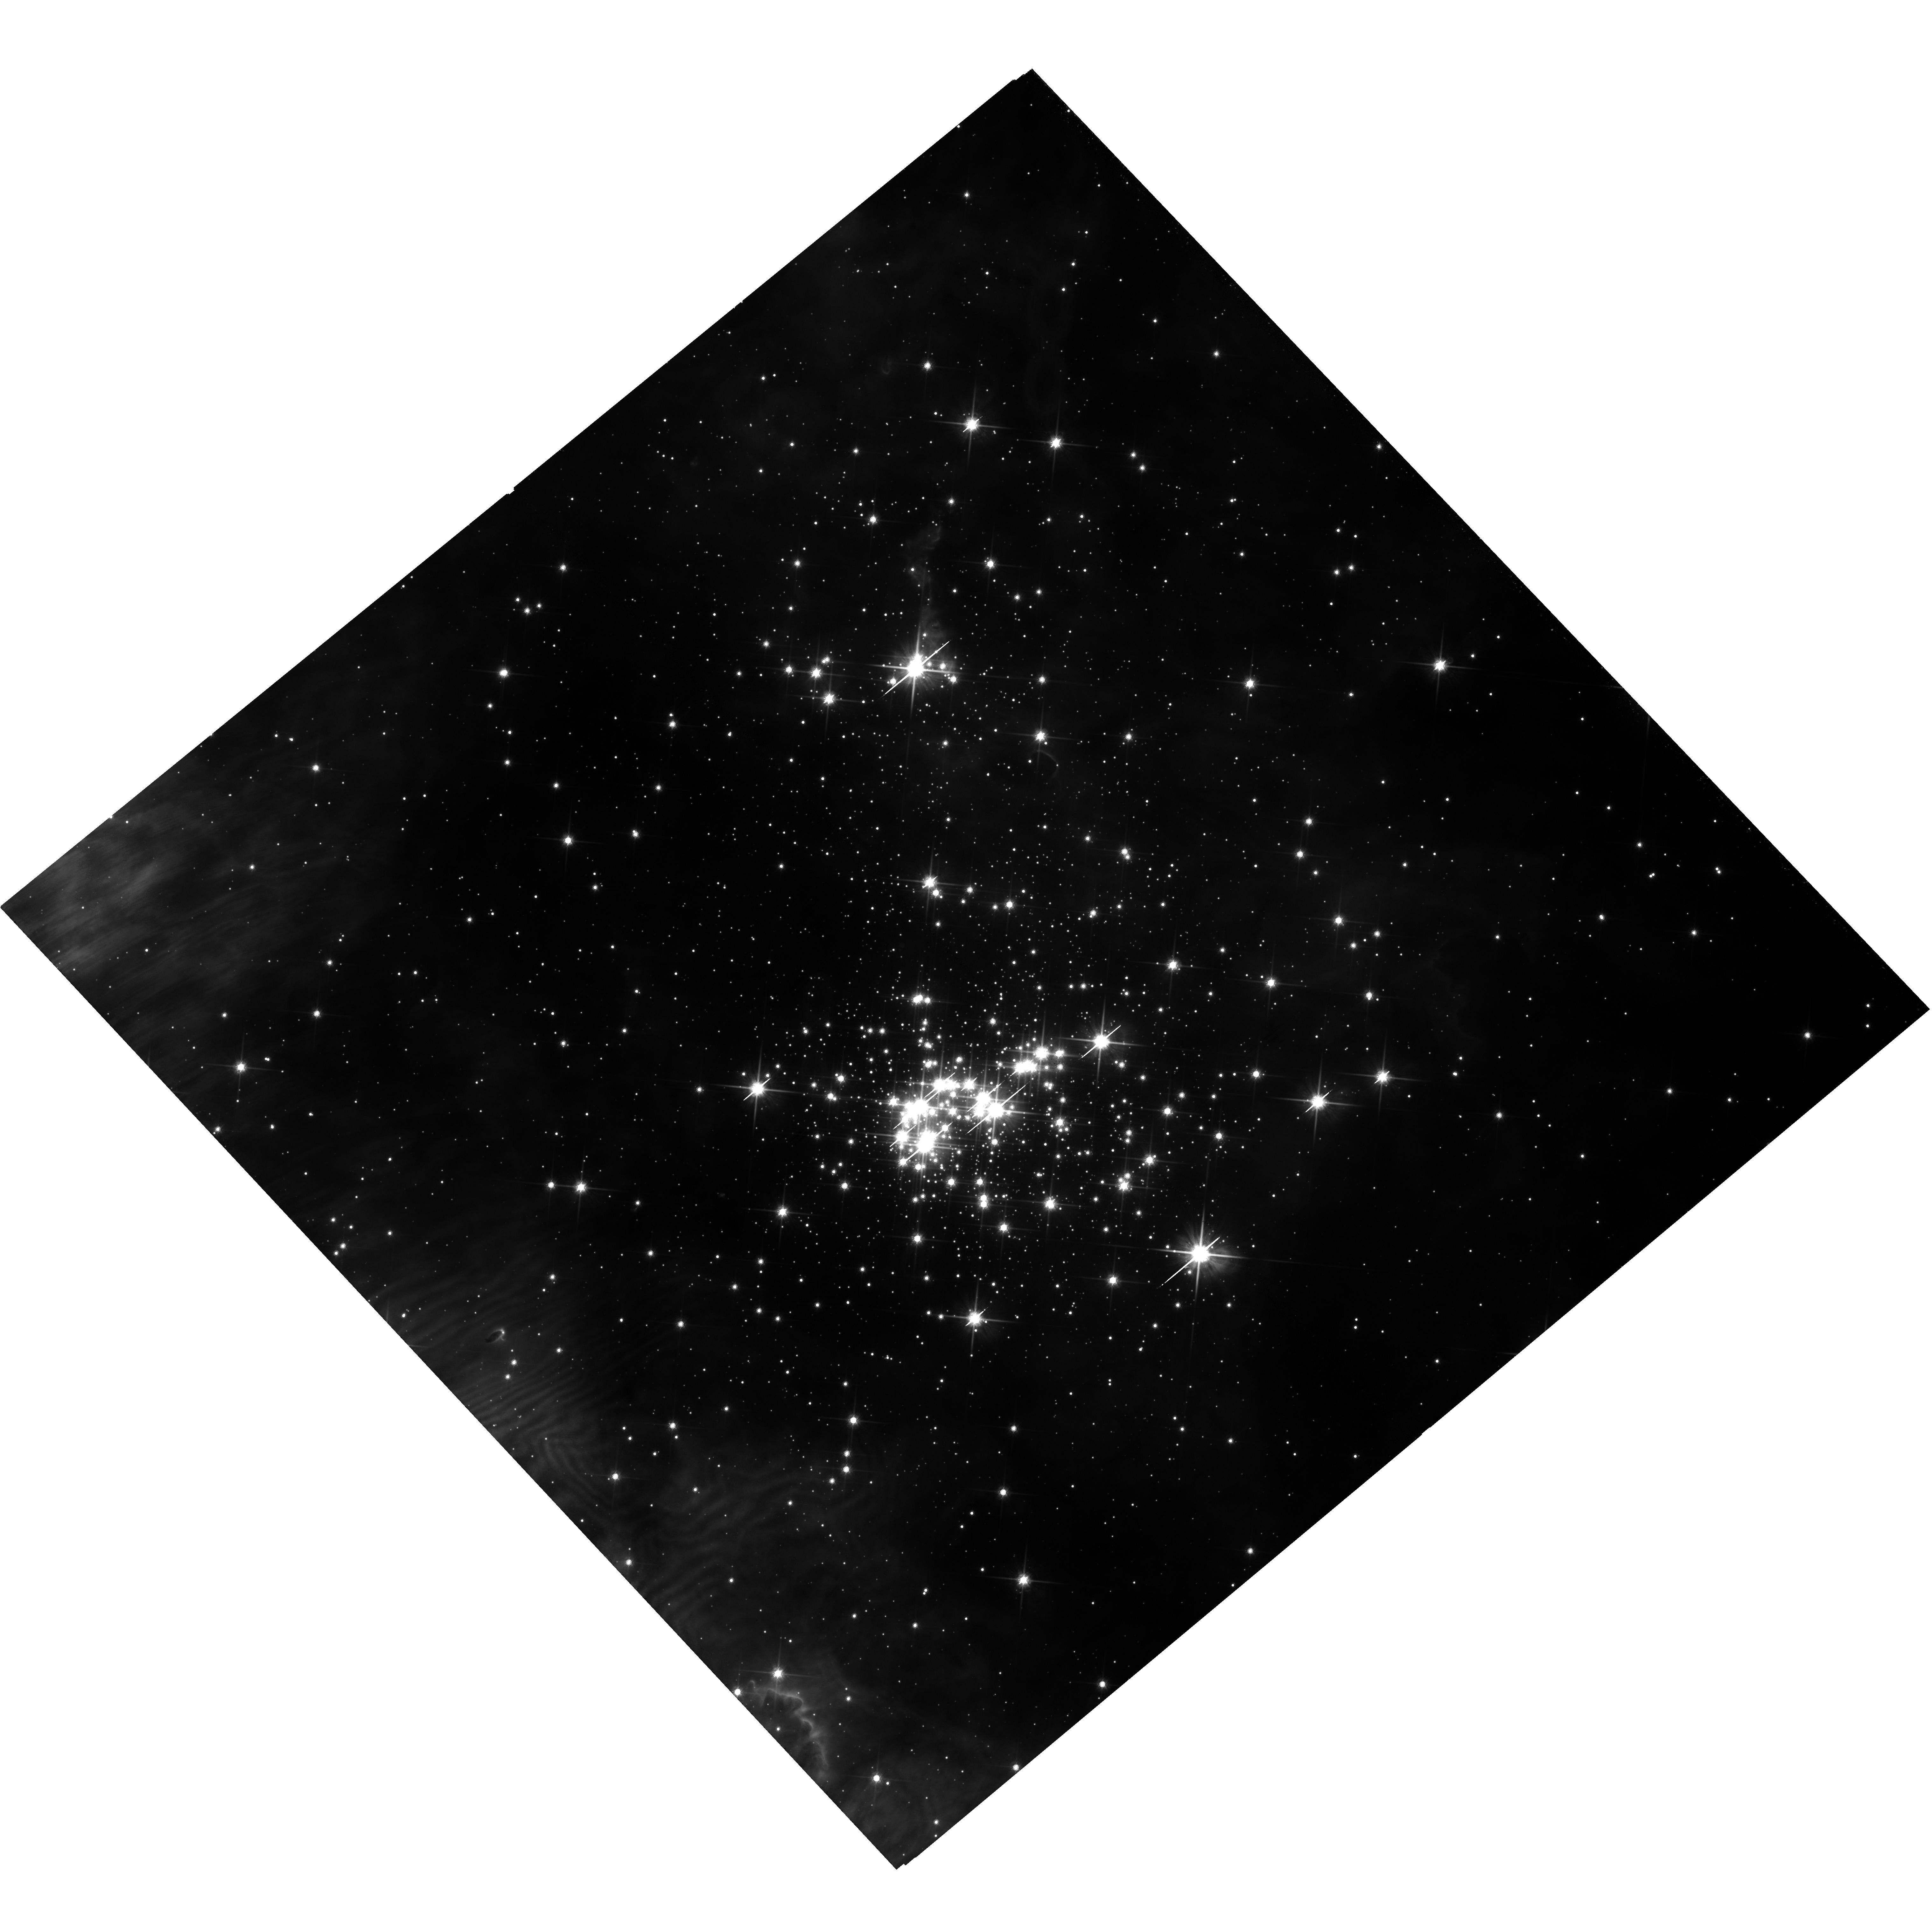
Target: CL-WESTERLUND-2. Instrument: WFC3/UVIS. Filter: F814W. Exposure: 35 min. Observation ID: hst_15514_05_wfc3_uvis_f814w_idvn05

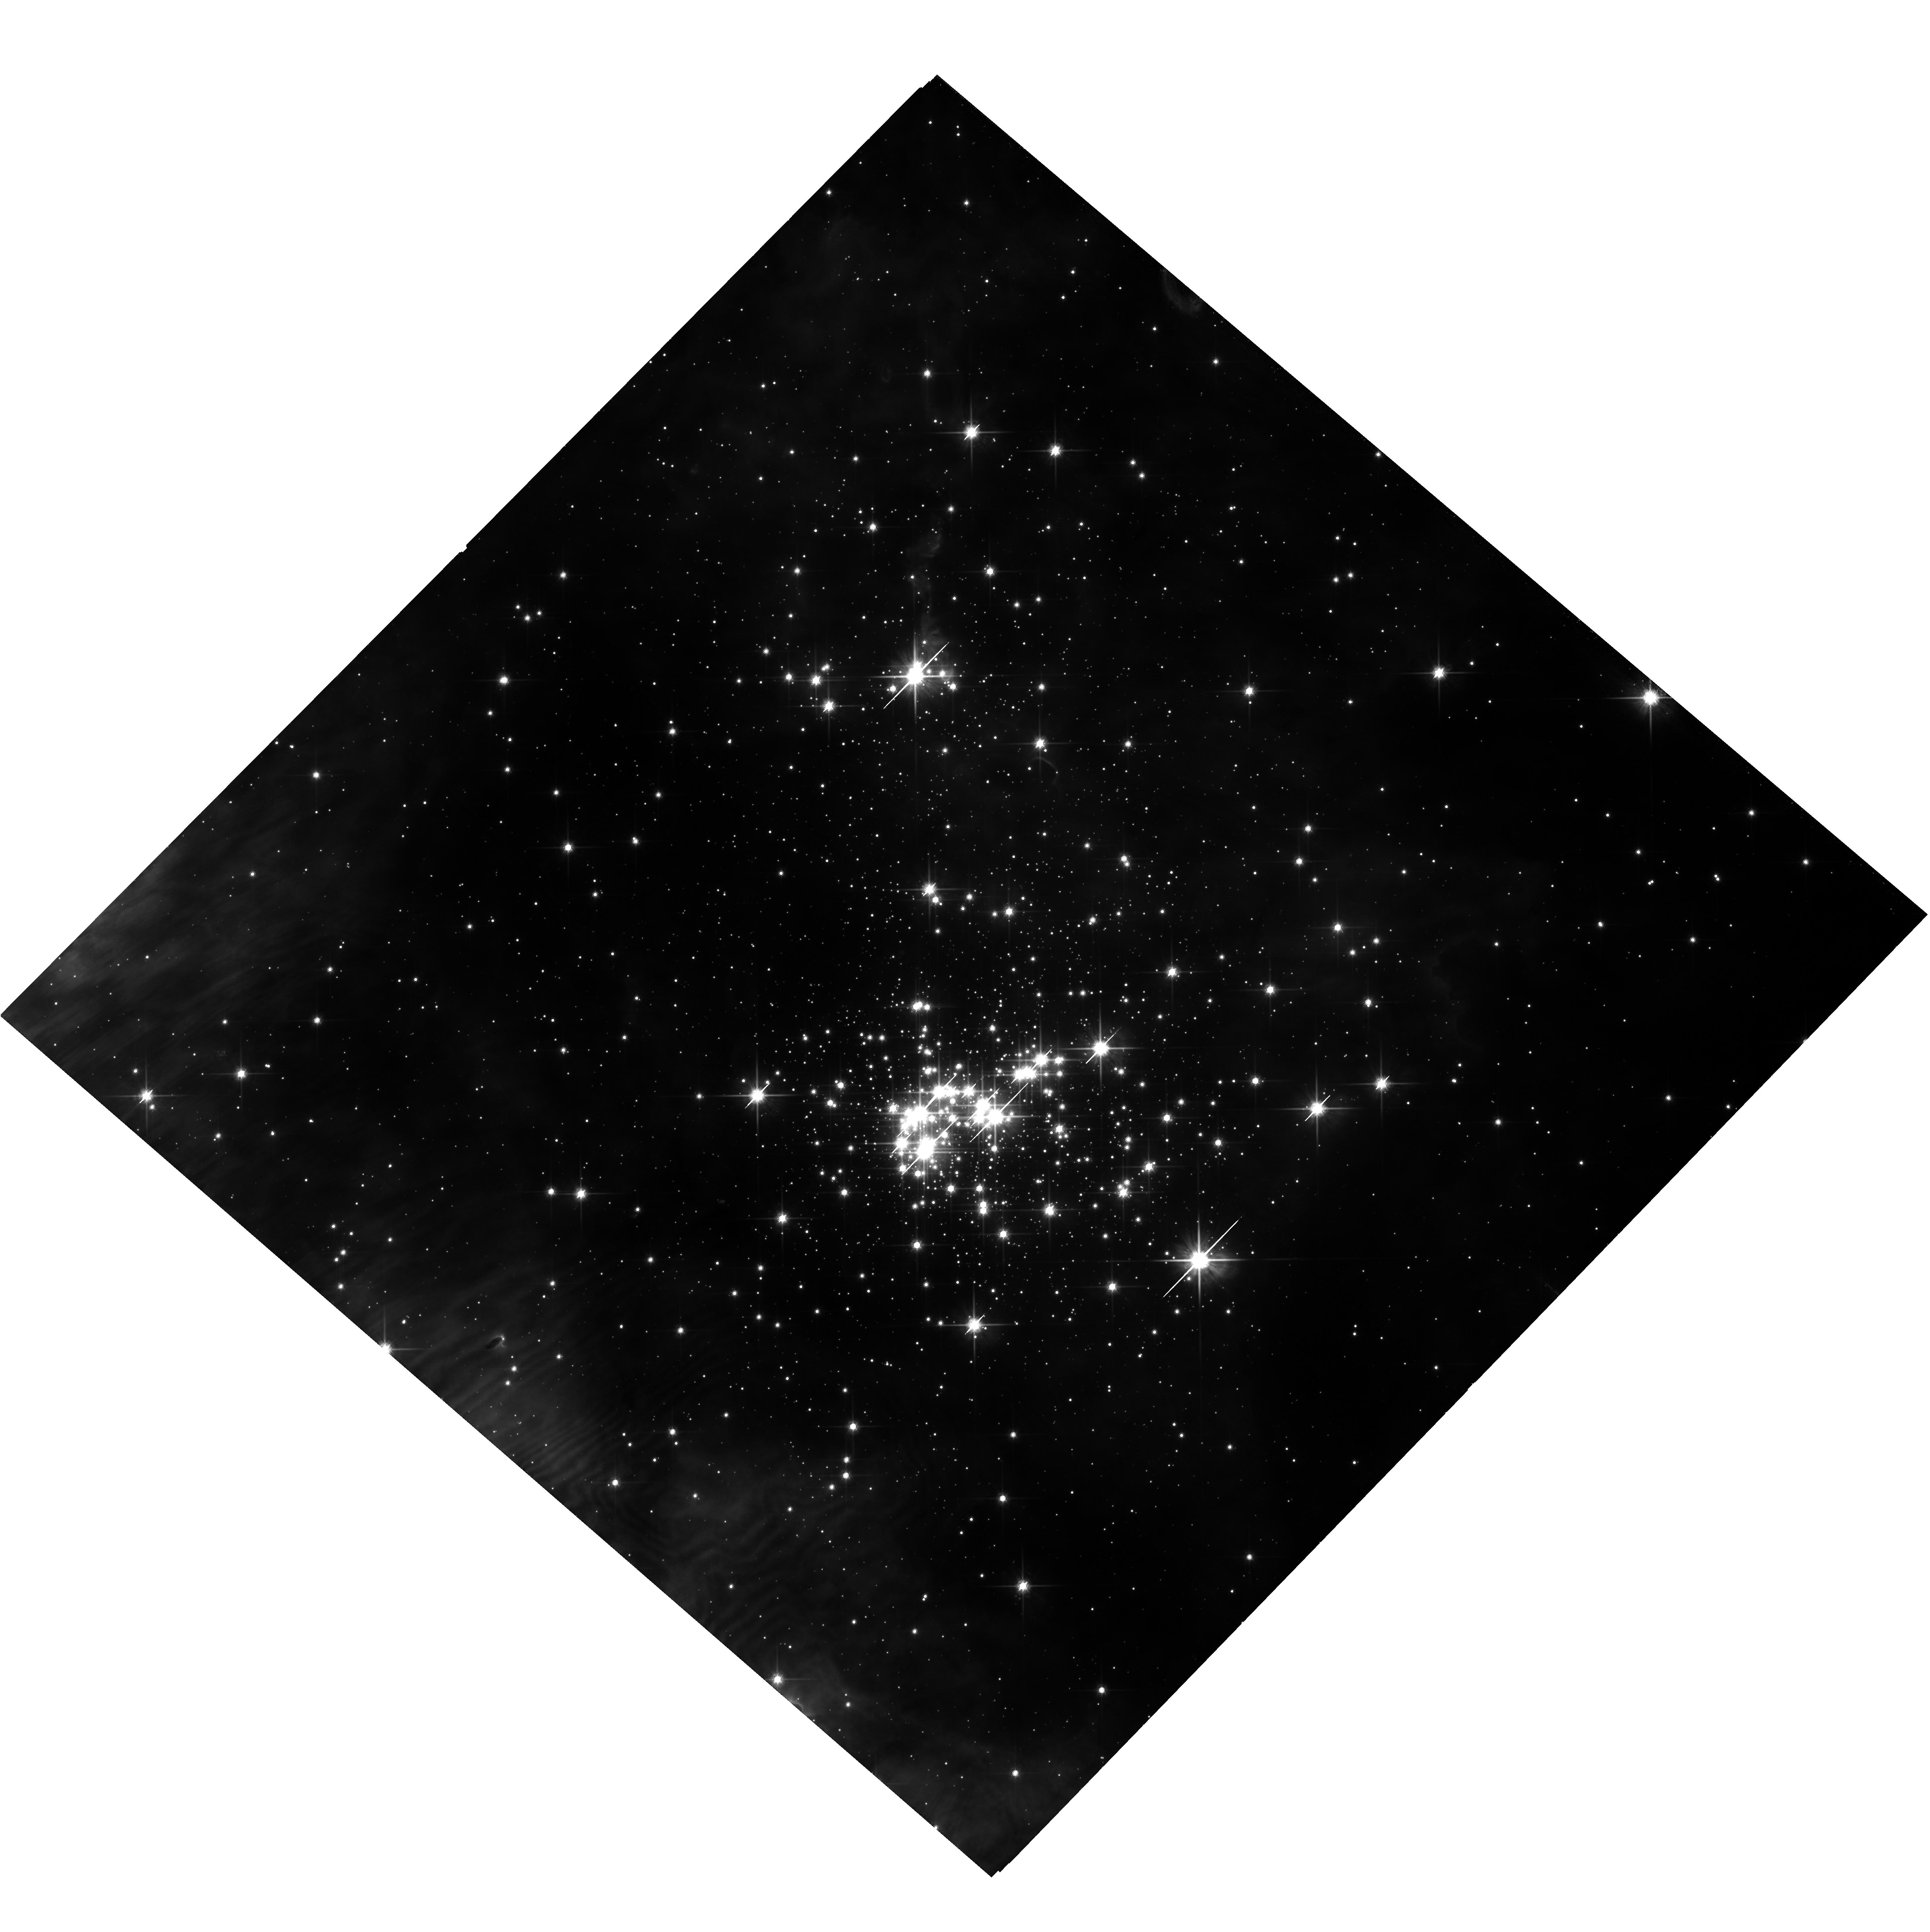
Target: CL-WESTERLUND-2. Instrument: WFC3/UVIS. Filter: F814W. Exposure: 35 min. Observation ID: hst_15514_06_wfc3_uvis_f814w_idvn06

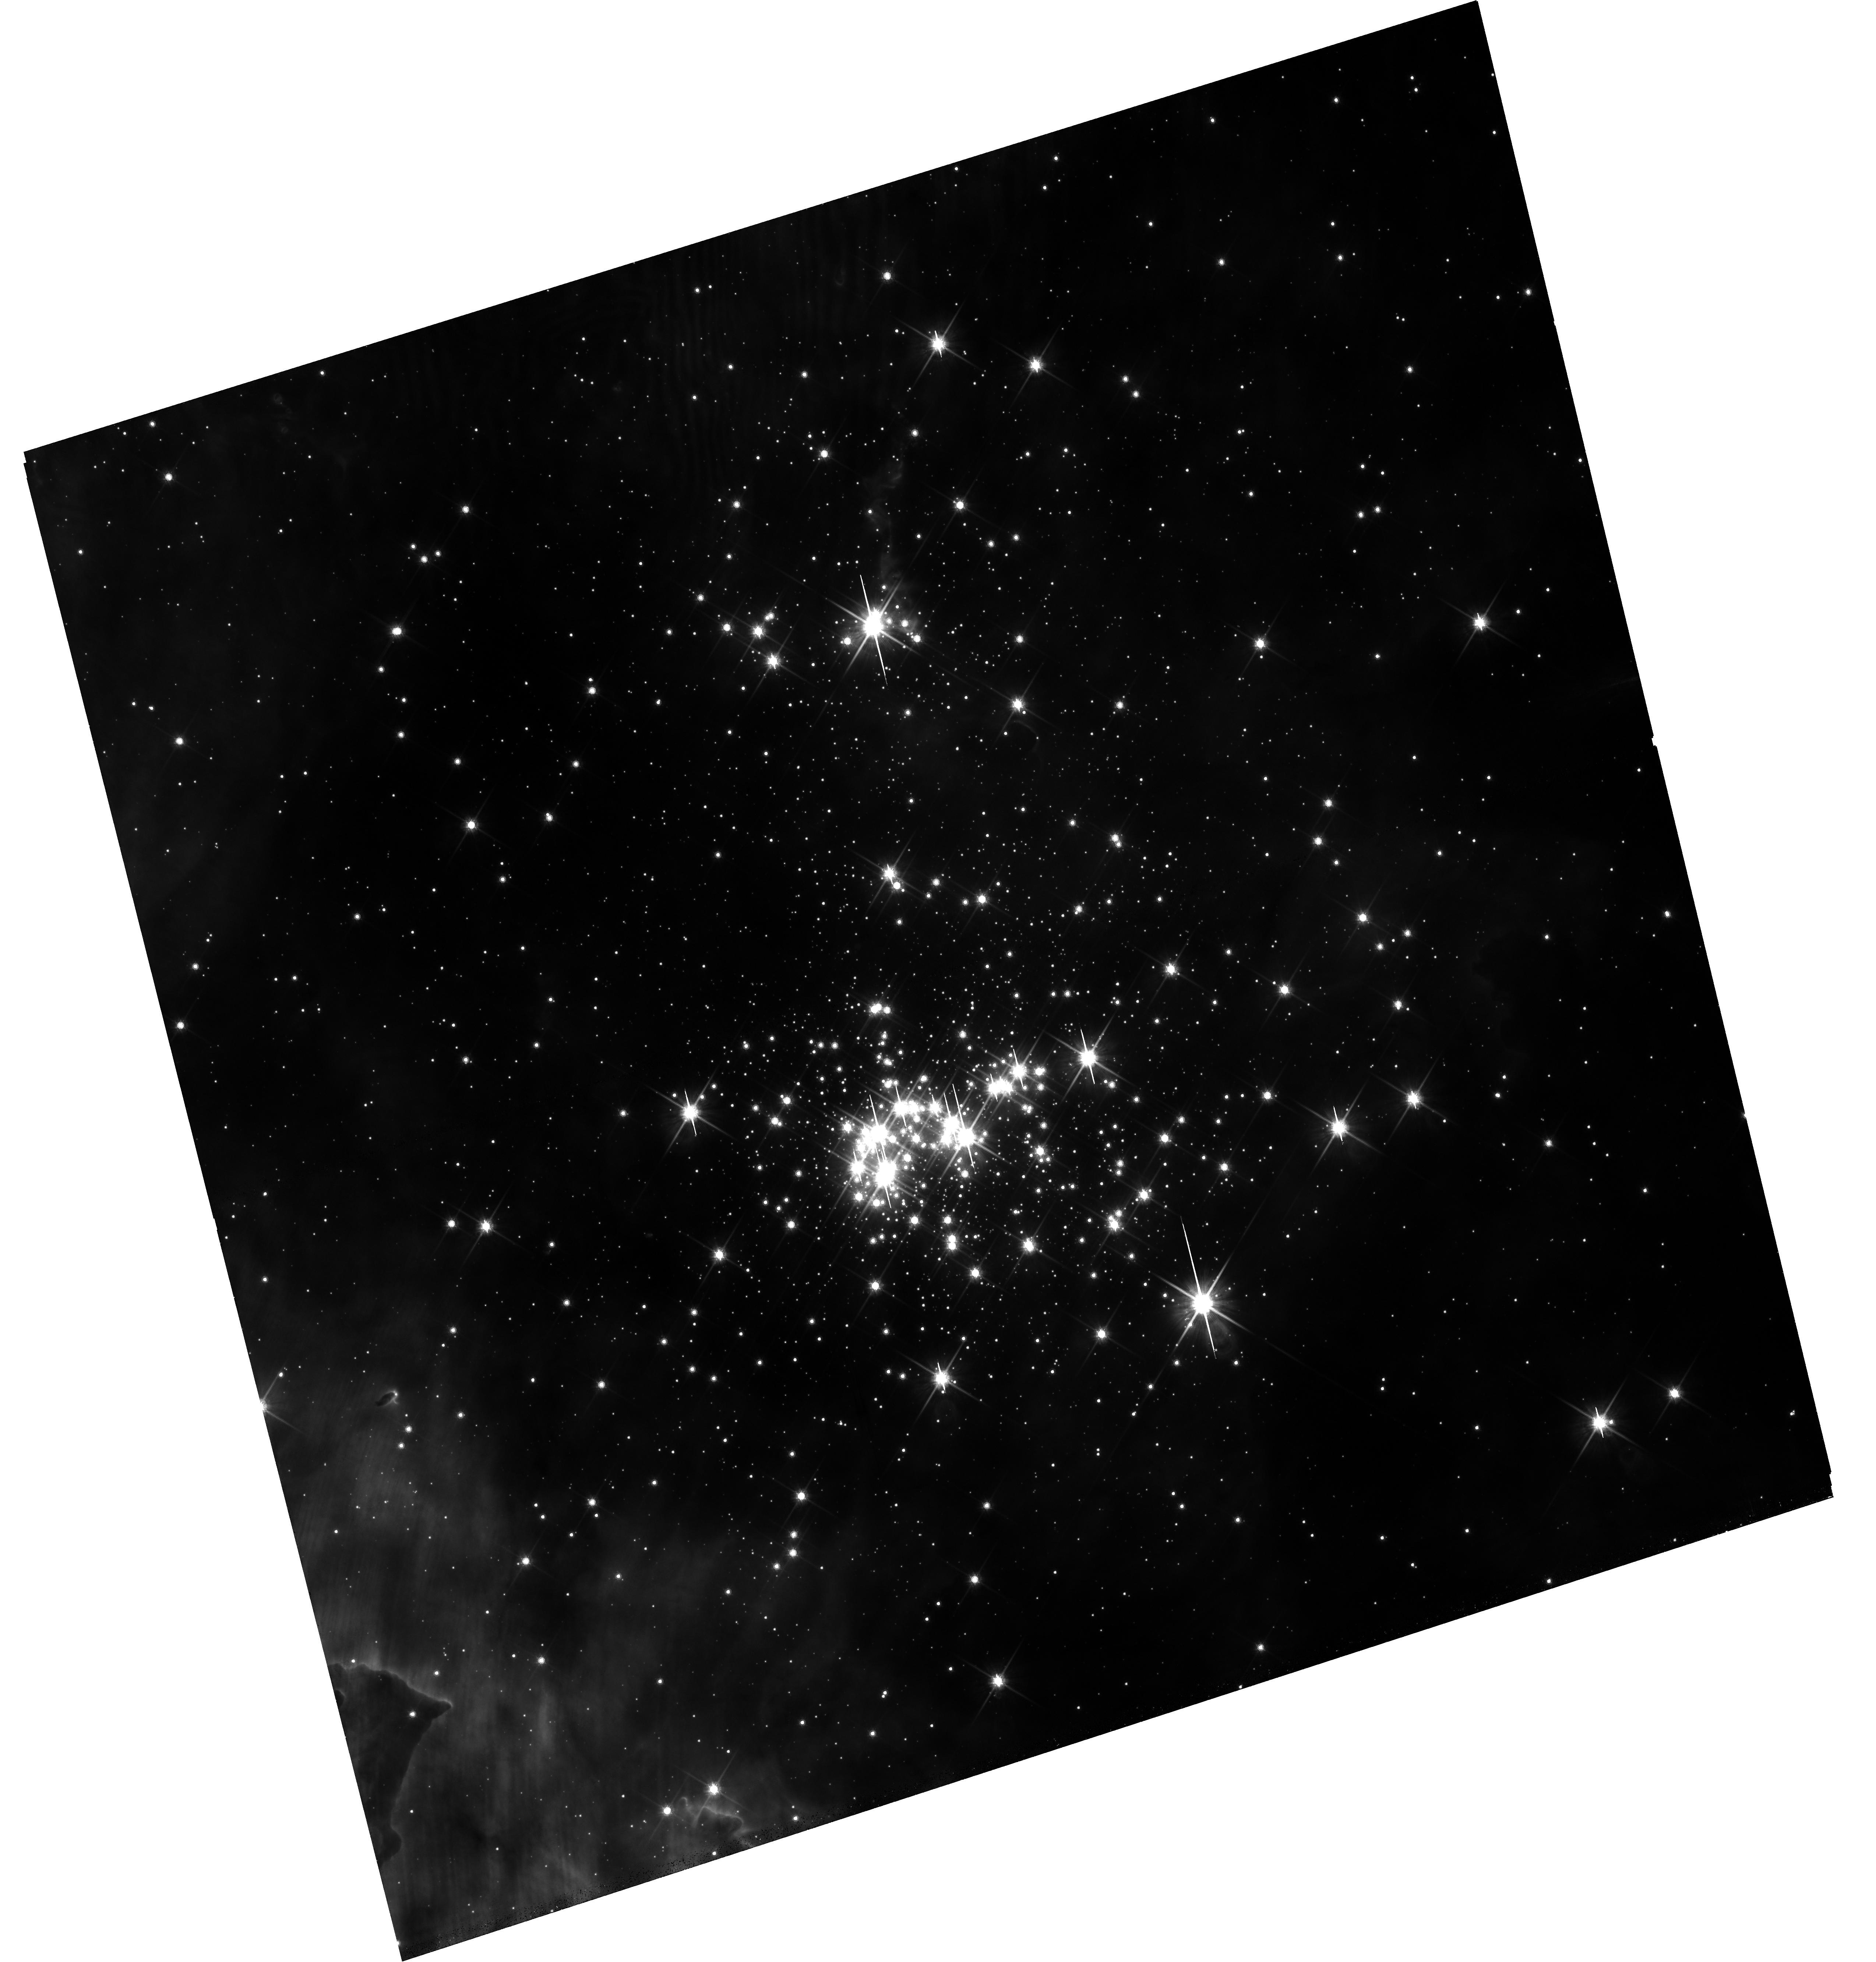
Target: CL-WESTERLUND-2. Instrument: WFC3/UVIS. Filter: F814W. Exposure: 35 min. Observation ID: hst_15514_01_wfc3_uvis_f814w_idvn01

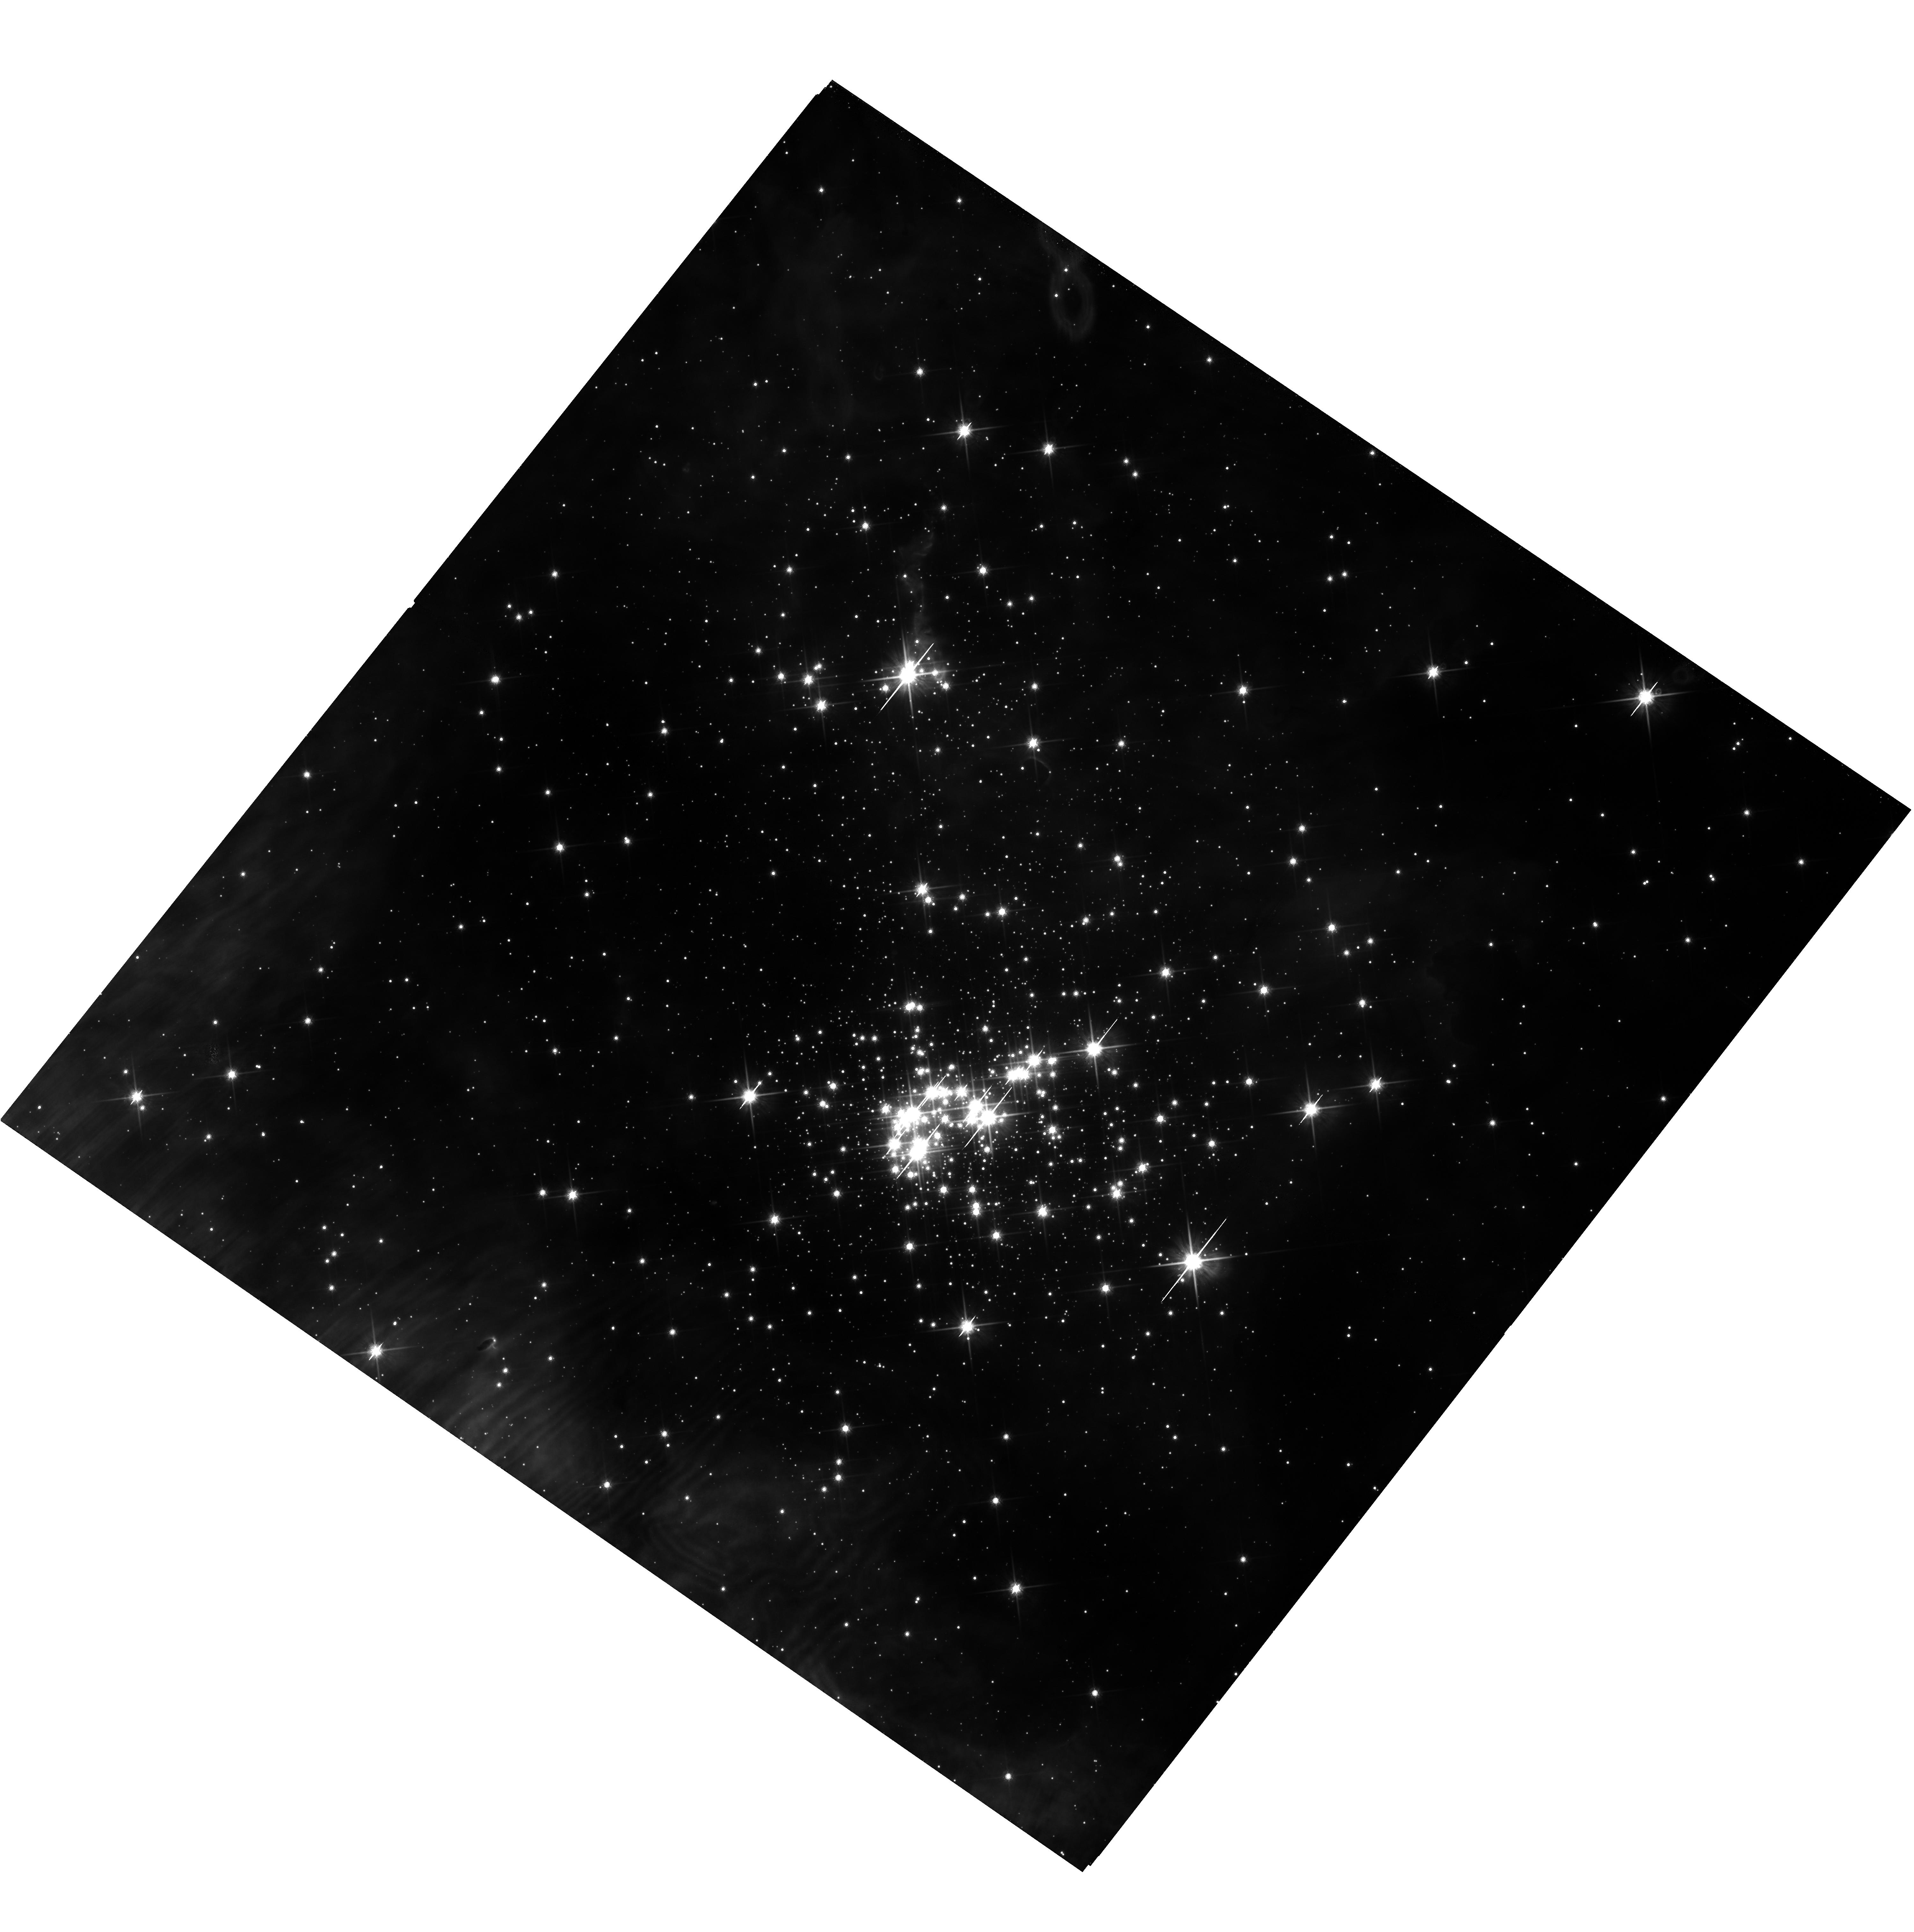
Target: CL-WESTERLUND-2. Instrument: WFC3/UVIS. Filter: F814W. Exposure: 35 min. Observation ID: hst_15514_07_wfc3_uvis_f814w_idvn07

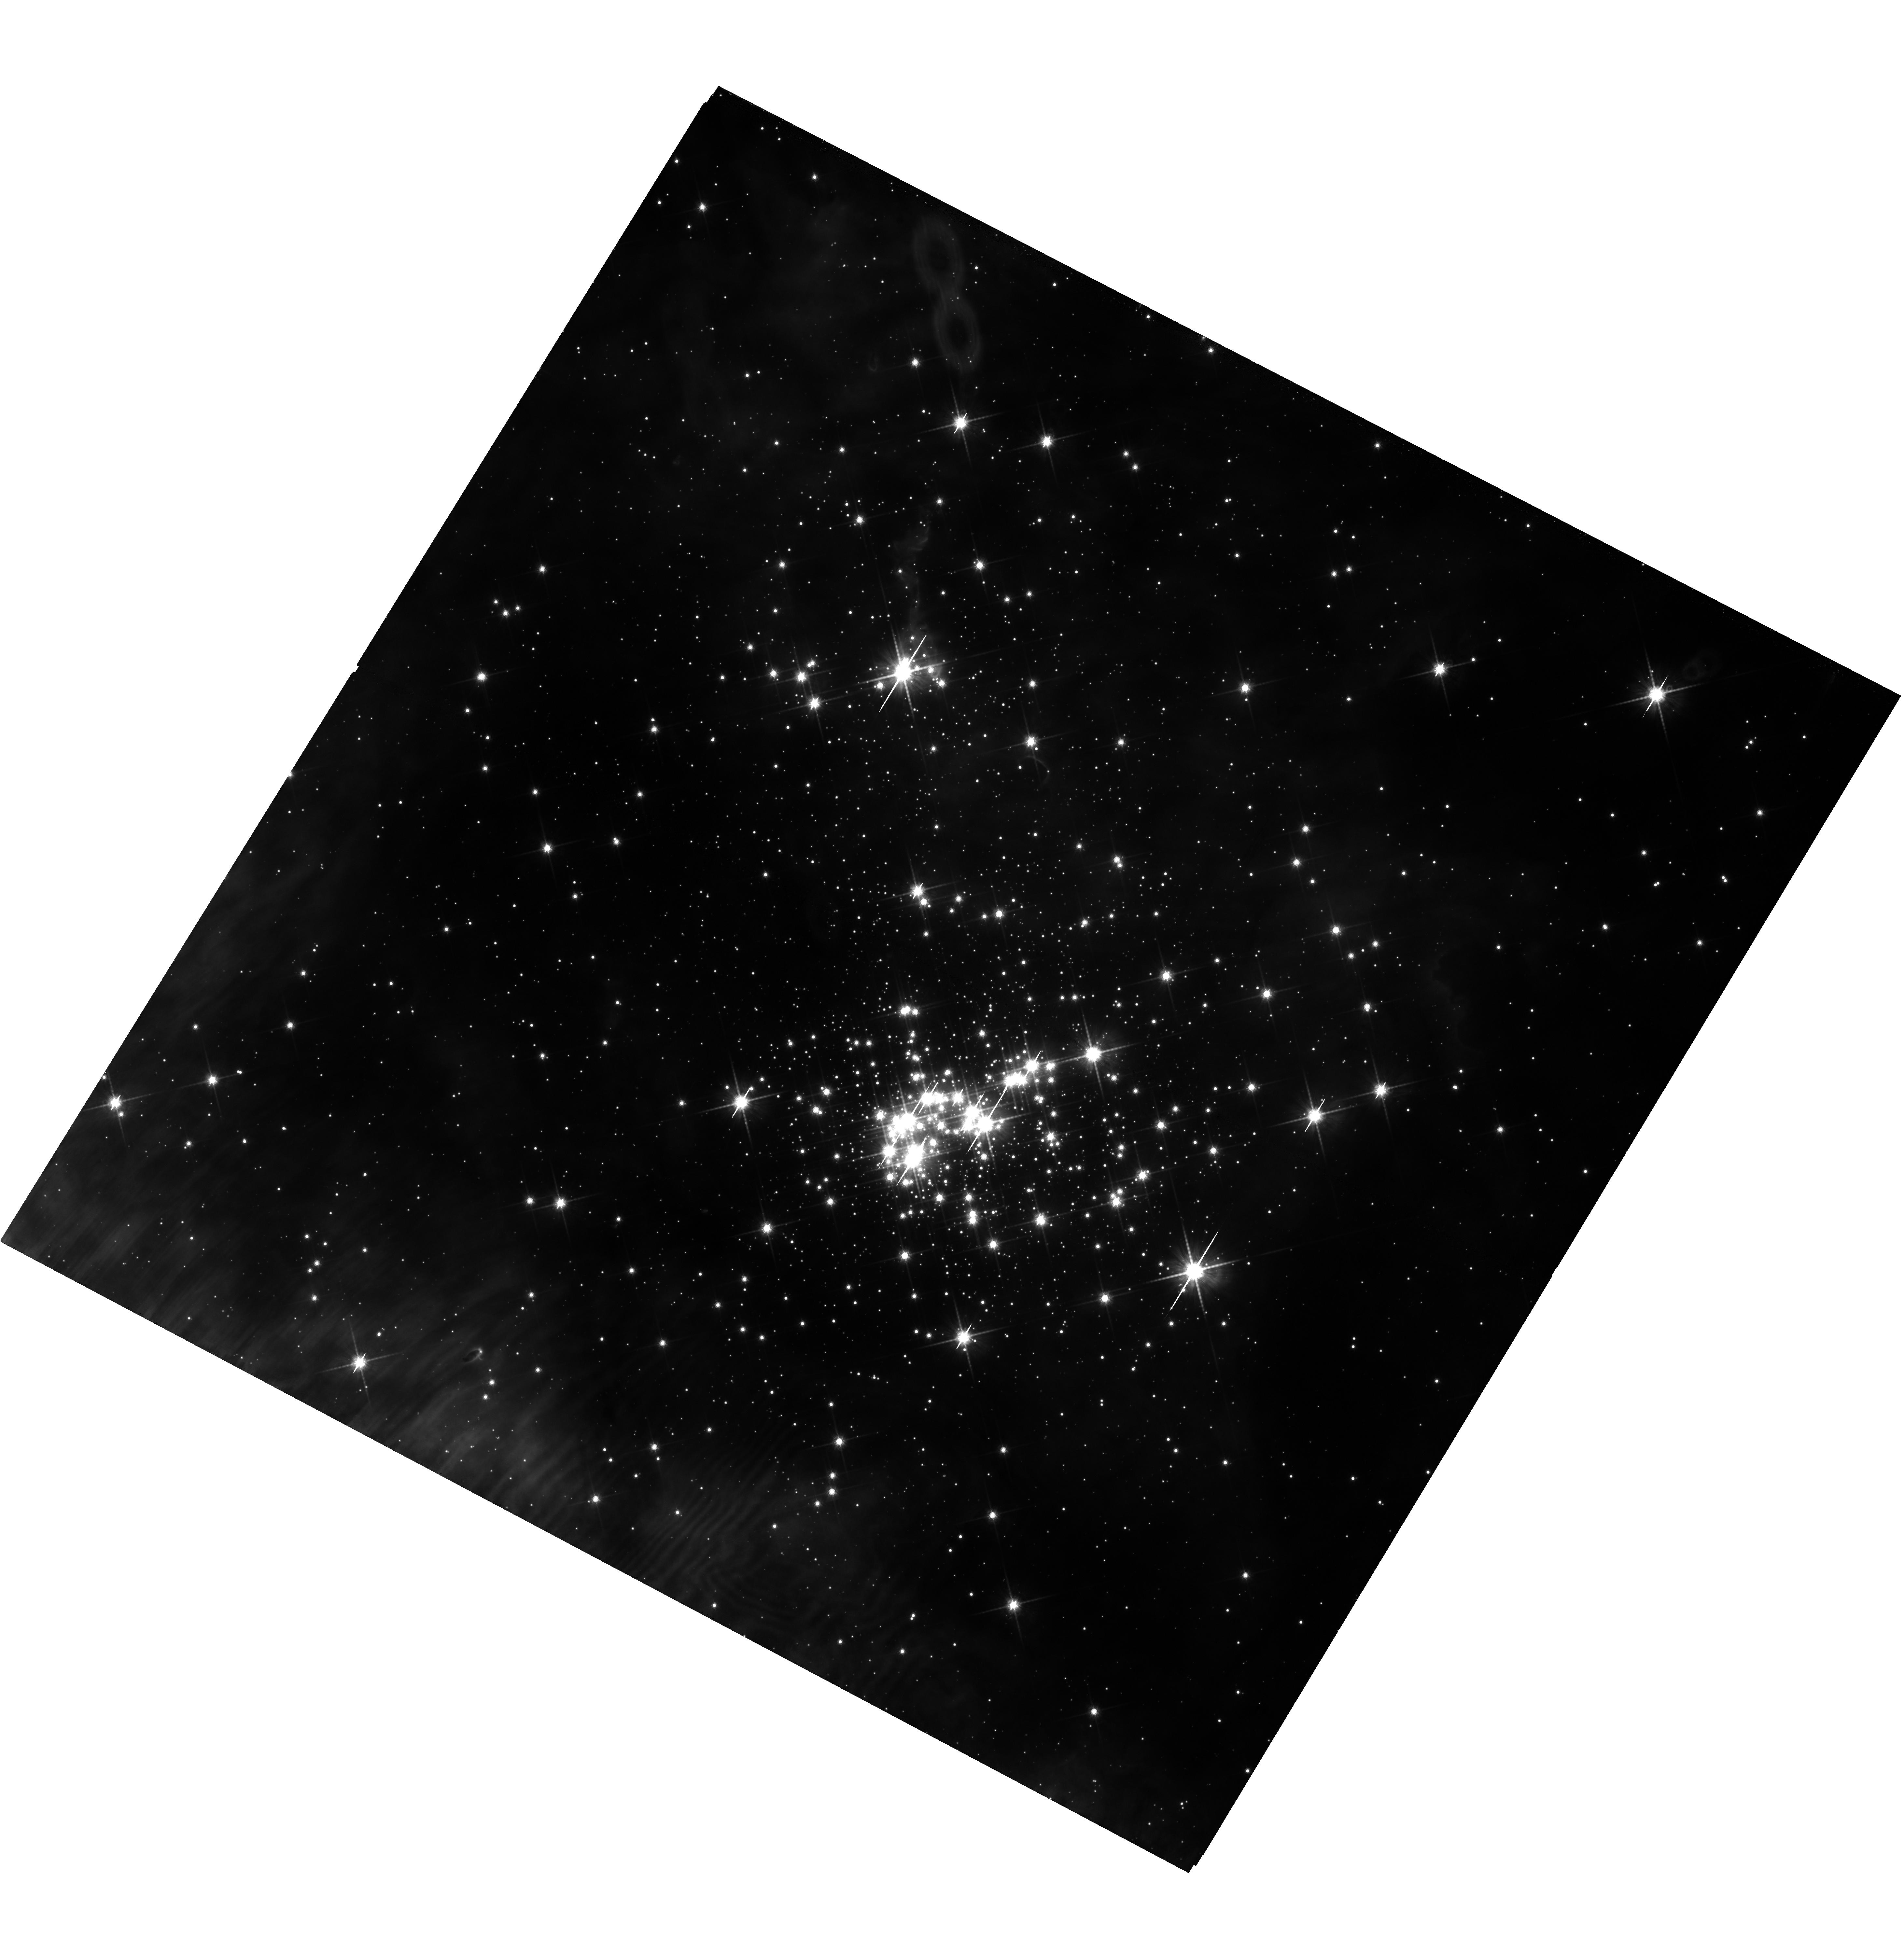
Target: CL-WESTERLUND-2. Instrument: WFC3/UVIS. Filter: F814W. Exposure: 35 min. Observation ID: hst_15514_08_wfc3_uvis_f814w_idvn08

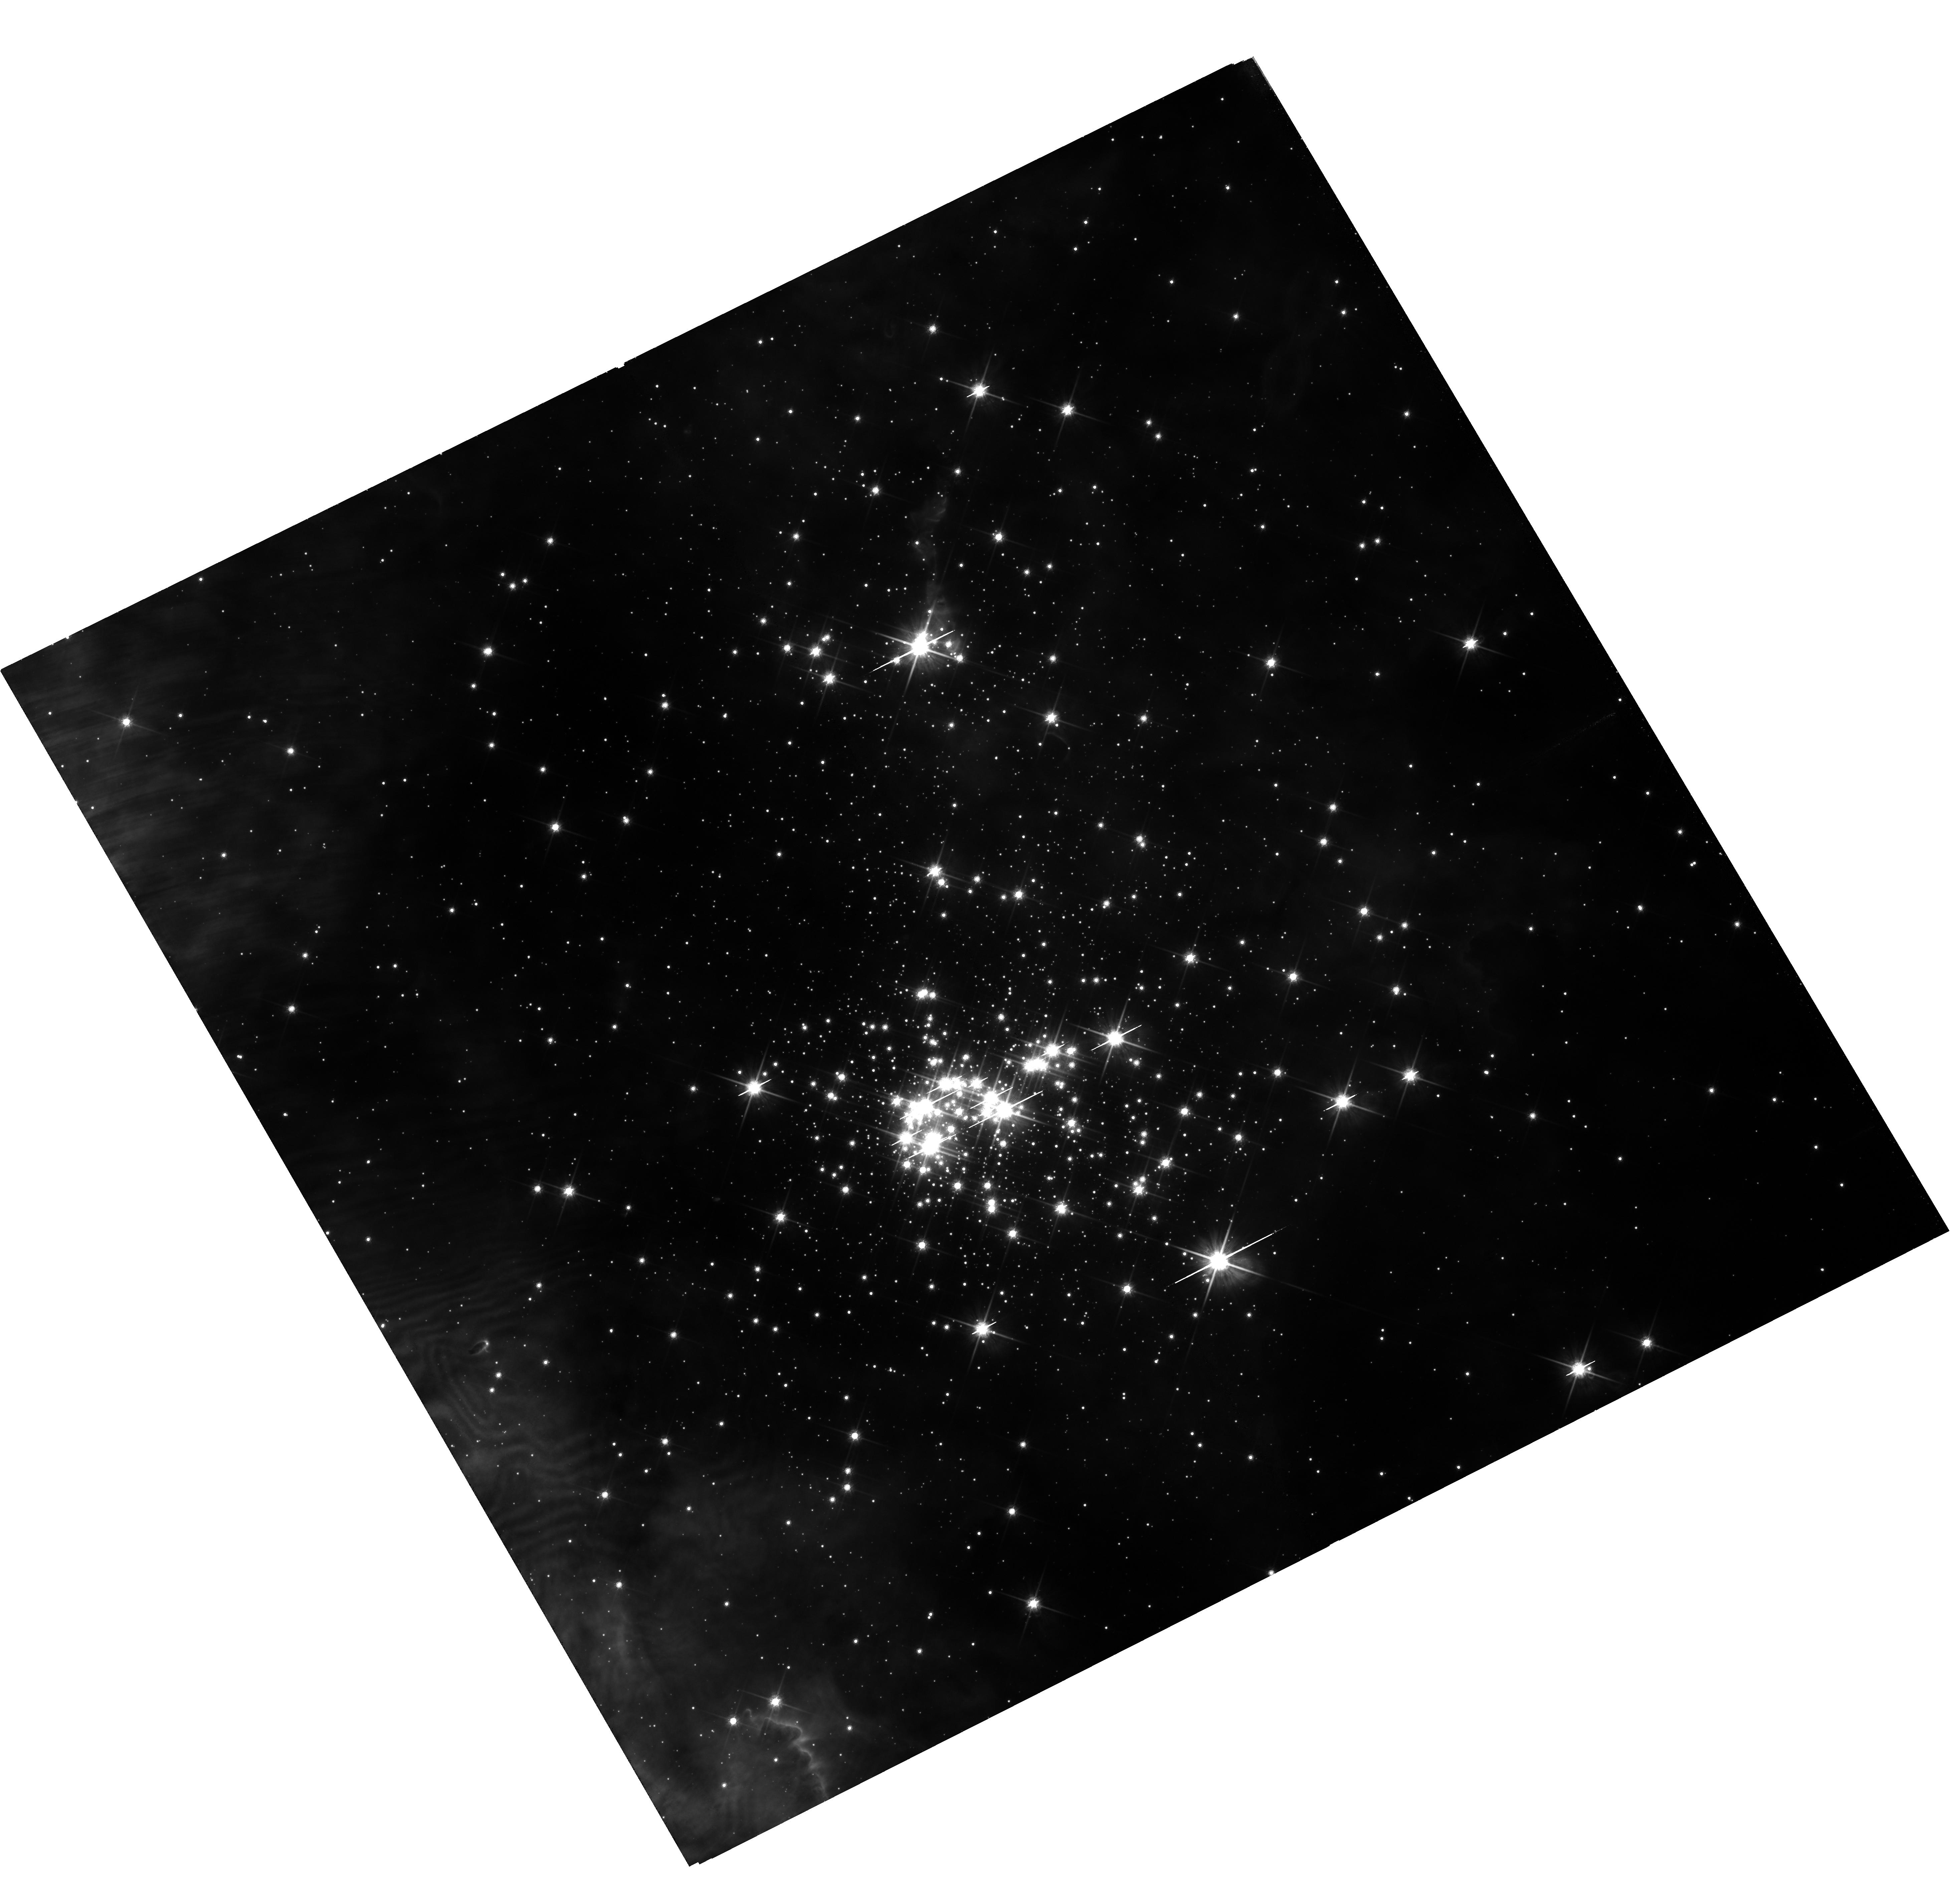
Target: CL-WESTERLUND-2. Instrument: WFC3/UVIS. Filter: F814W. Exposure: 35 min. Observation ID: hst_15514_03_wfc3_uvis_f814w_idvn03

The primordial binary fraction in the young massive cluster Westerlund 2 (PI: Sabbi, Elena)

This is a photometric and astrometric proposal designed to probe the unexplored population of primordial low- and intermediate-mass binaries (mass range ~0.5 to 8 Mo) in the young massive cluster Westerlund 2. Our observations are tailored to identify short, intermediate and long period binaries and therefore ascertain, for the first time, the fraction of low- and intermediate-mass binaries in an environment that resembles the conditions of stellar density and UV radiation found during the early evolution of globular clusters, or starburtst galaxies. Knowledge of the orbital properties of soft and hard binaries over a broad range of masses can be used to constrain the models of star and cluster formation and evolution. A byproduct of this project will be an astrometric catalog of hundred of targets for spectroscopic follow up with JWST to study the early evolution of protoplanetary disks, which is one of the science themes of the Webb mission. If we can complete the requested observations in the next three cycles, we will be in the position to start the spectroscopic follow up in 2020, when JWST is fully commissioned. This makes the requested observations extremely timely.